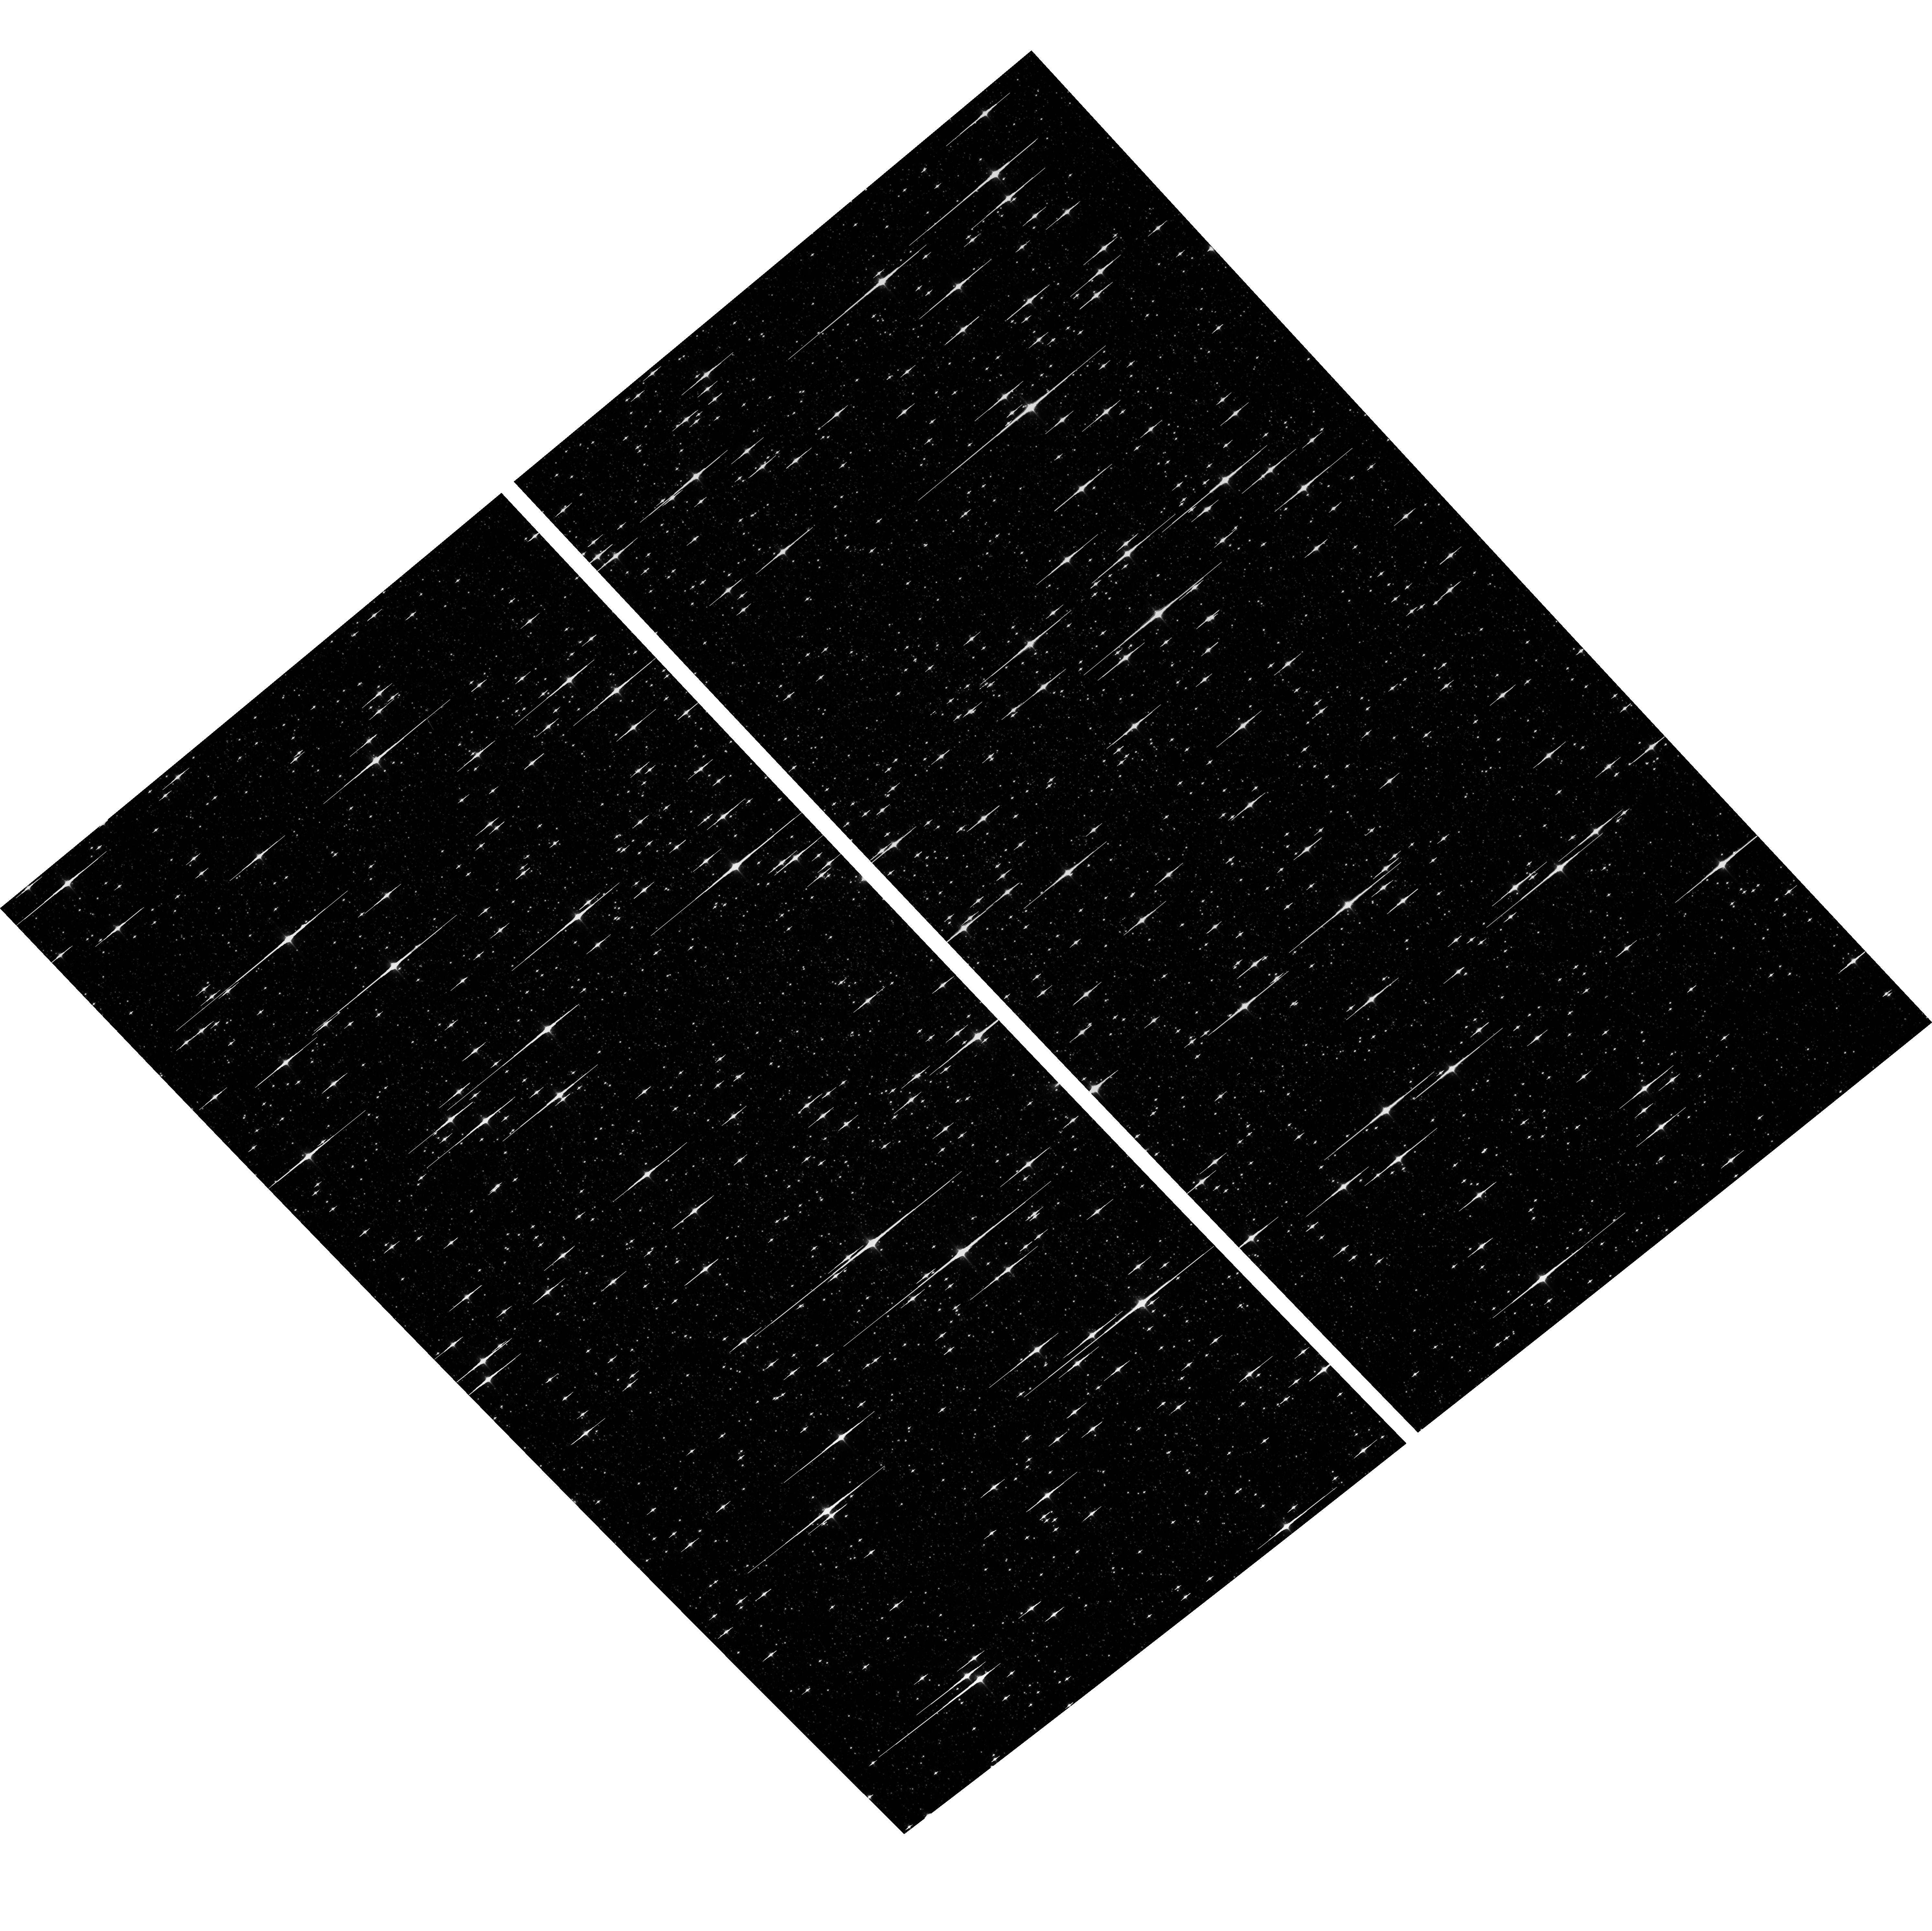
Target: NGC5139-WFC
Instrument: ACS/WFC
Filter: F850LP
Exposure: 6 min
Observation ID: hst_16384_05_acs_wfc_f850lp_jee305

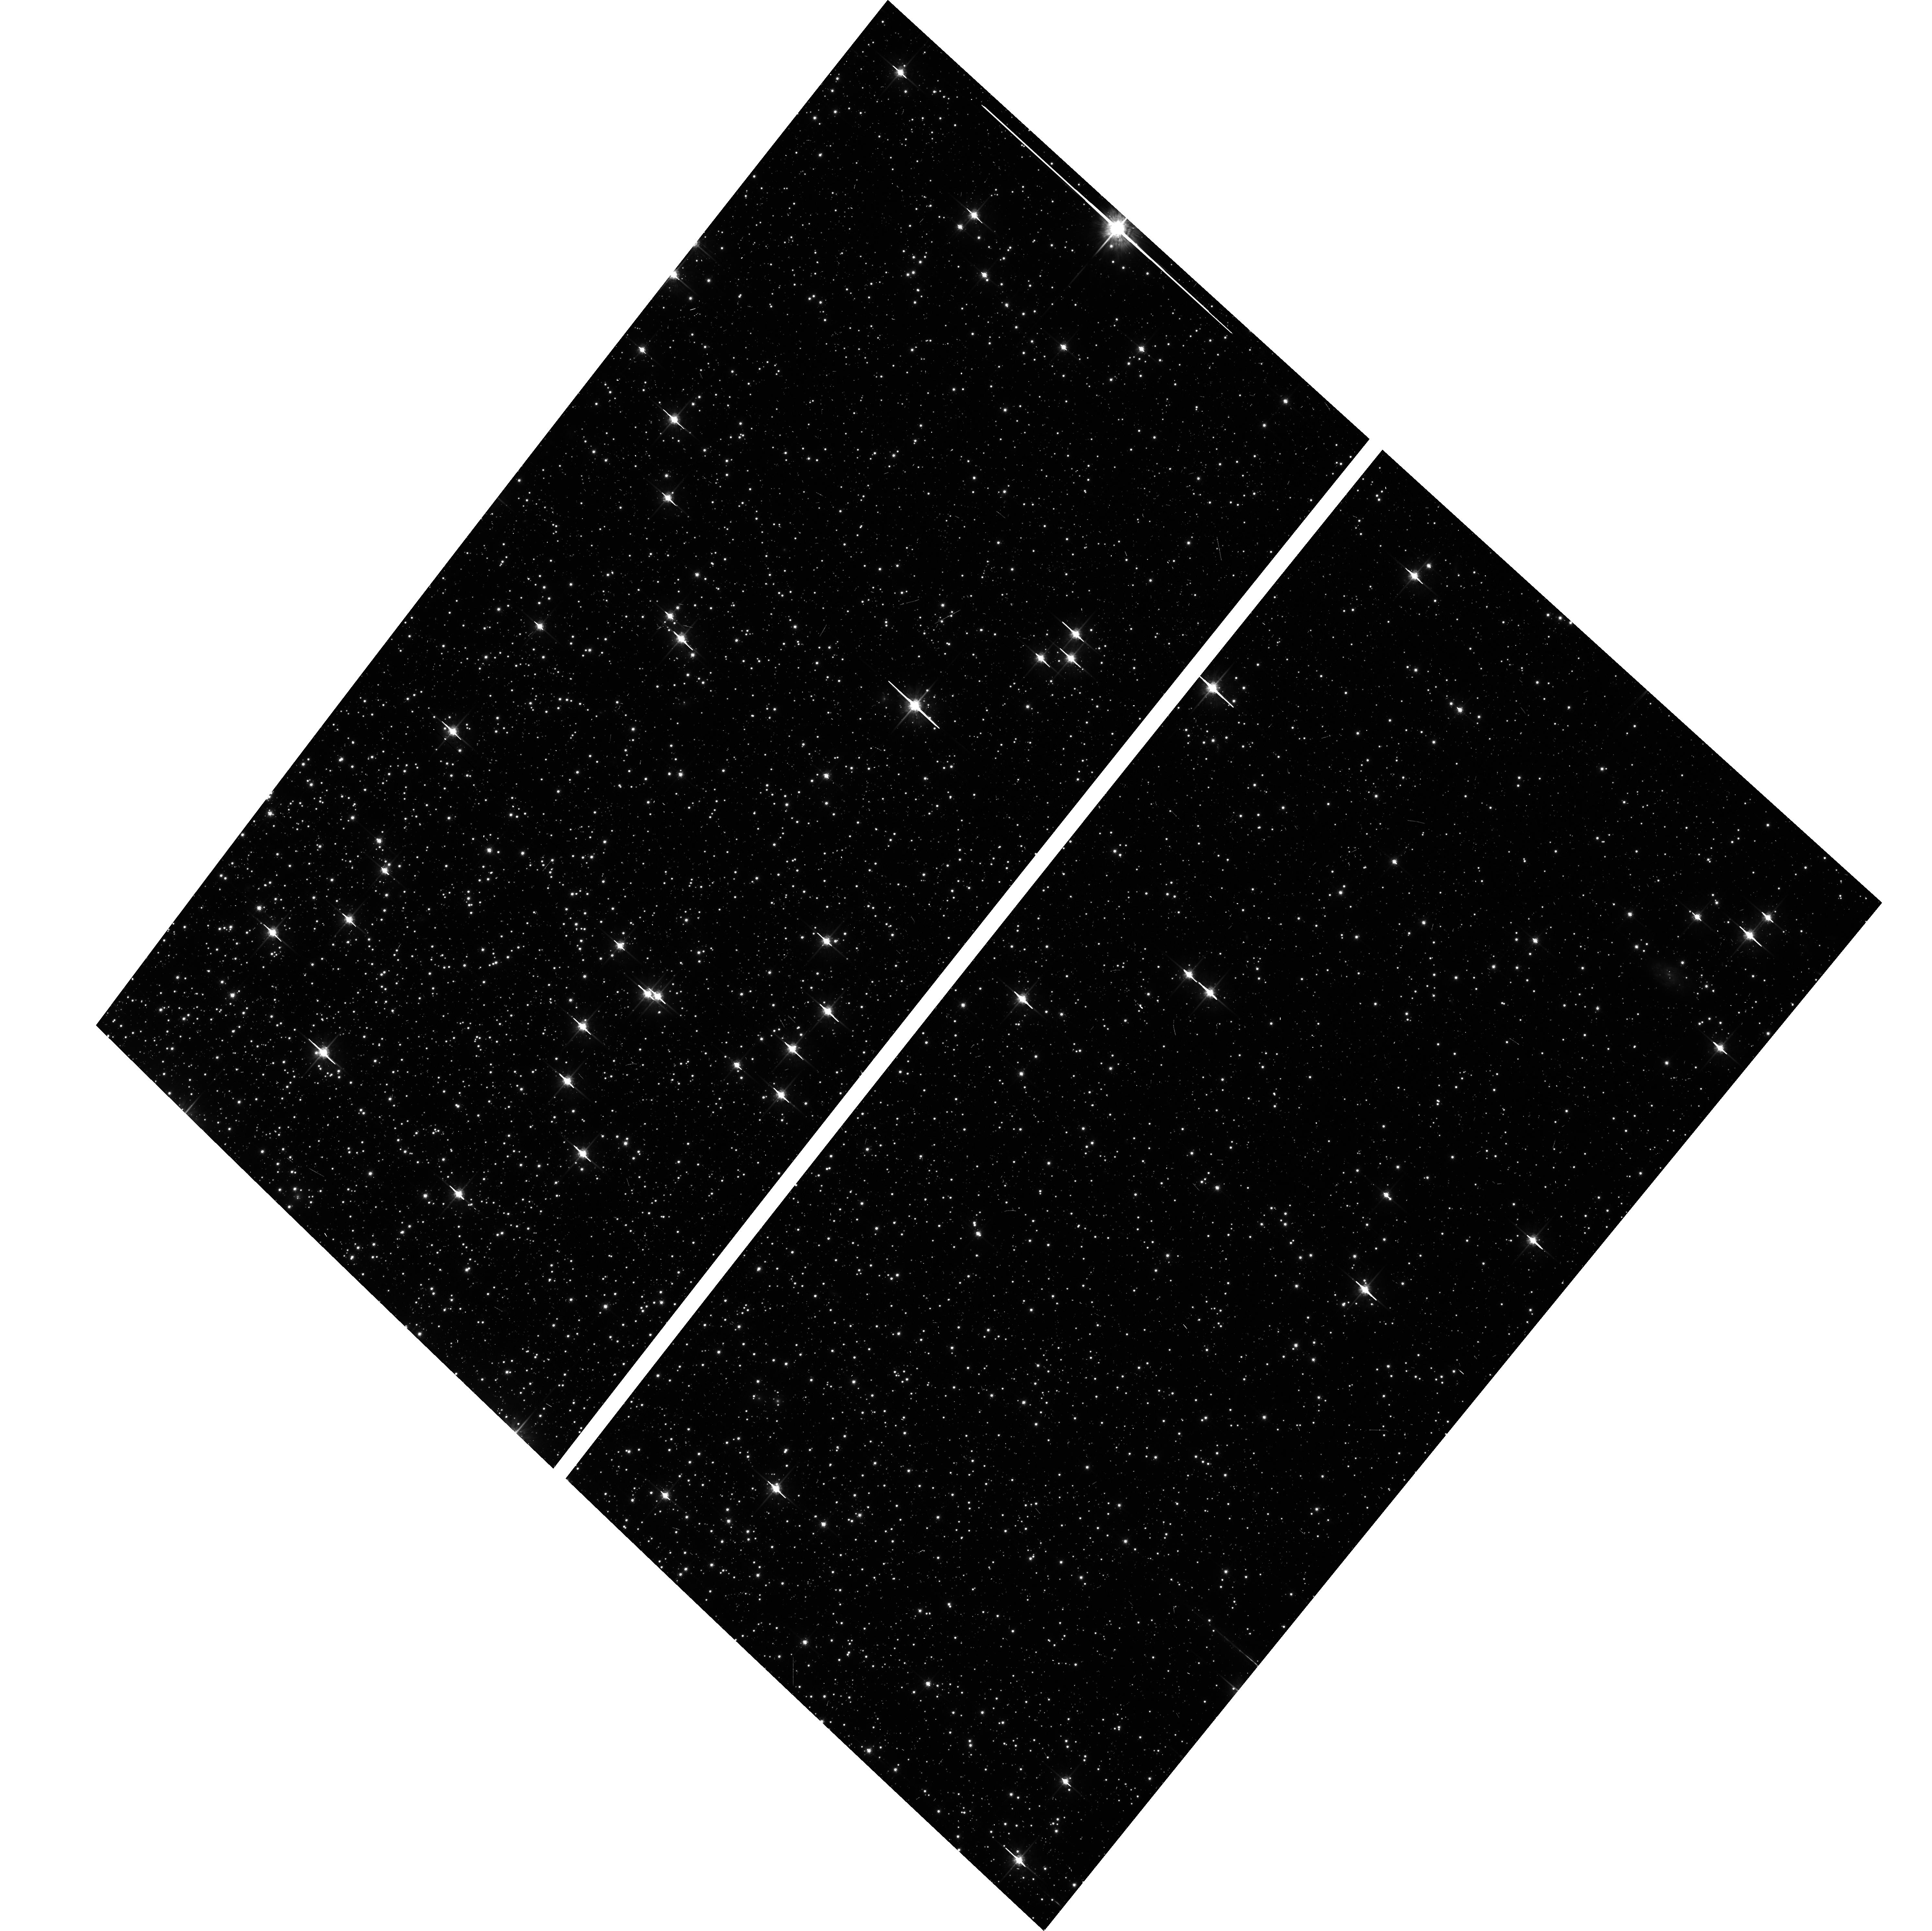
Target: NGC104-WFC
Instrument: ACS/WFC
Filter: F775W
Exposure: 6 min
Observation ID: hst_16384_01_acs_wfc_f775w_jee301

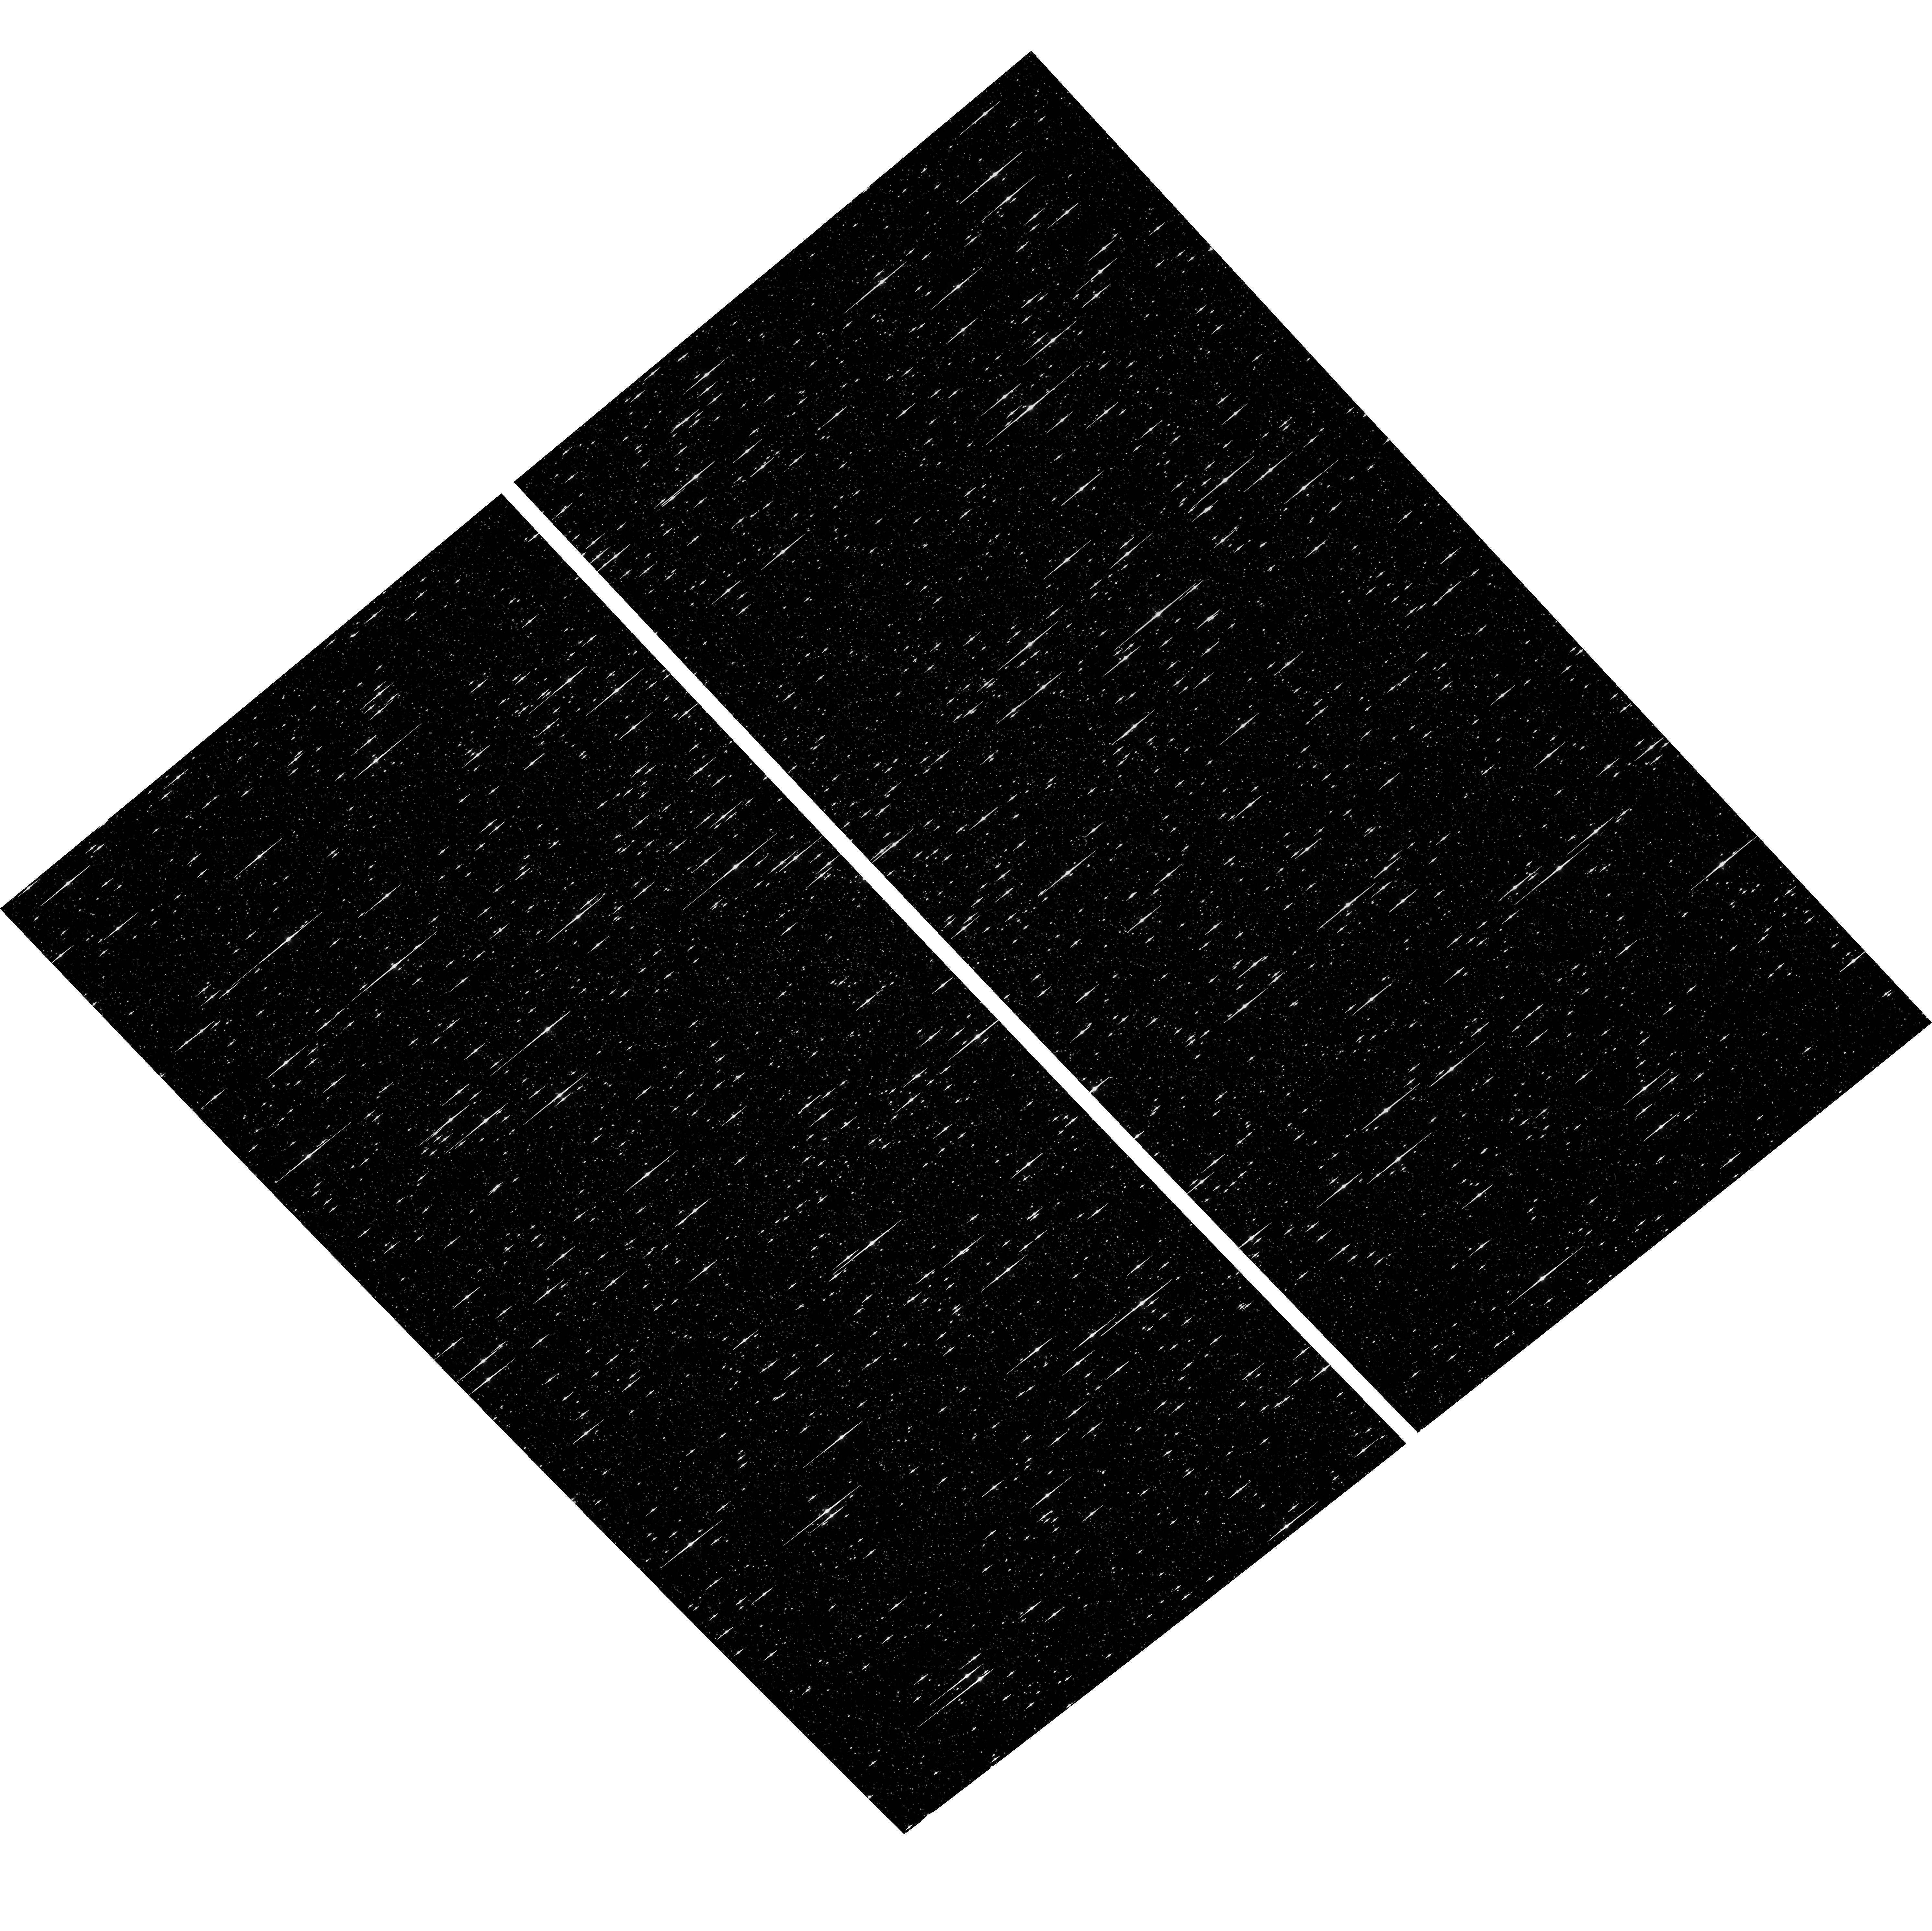
Target: NGC5139-WFC
Instrument: ACS/WFC
Filter: F475W
Exposure: 6 min
Observation ID: hst_16384_05_acs_wfc_f475w_jee305

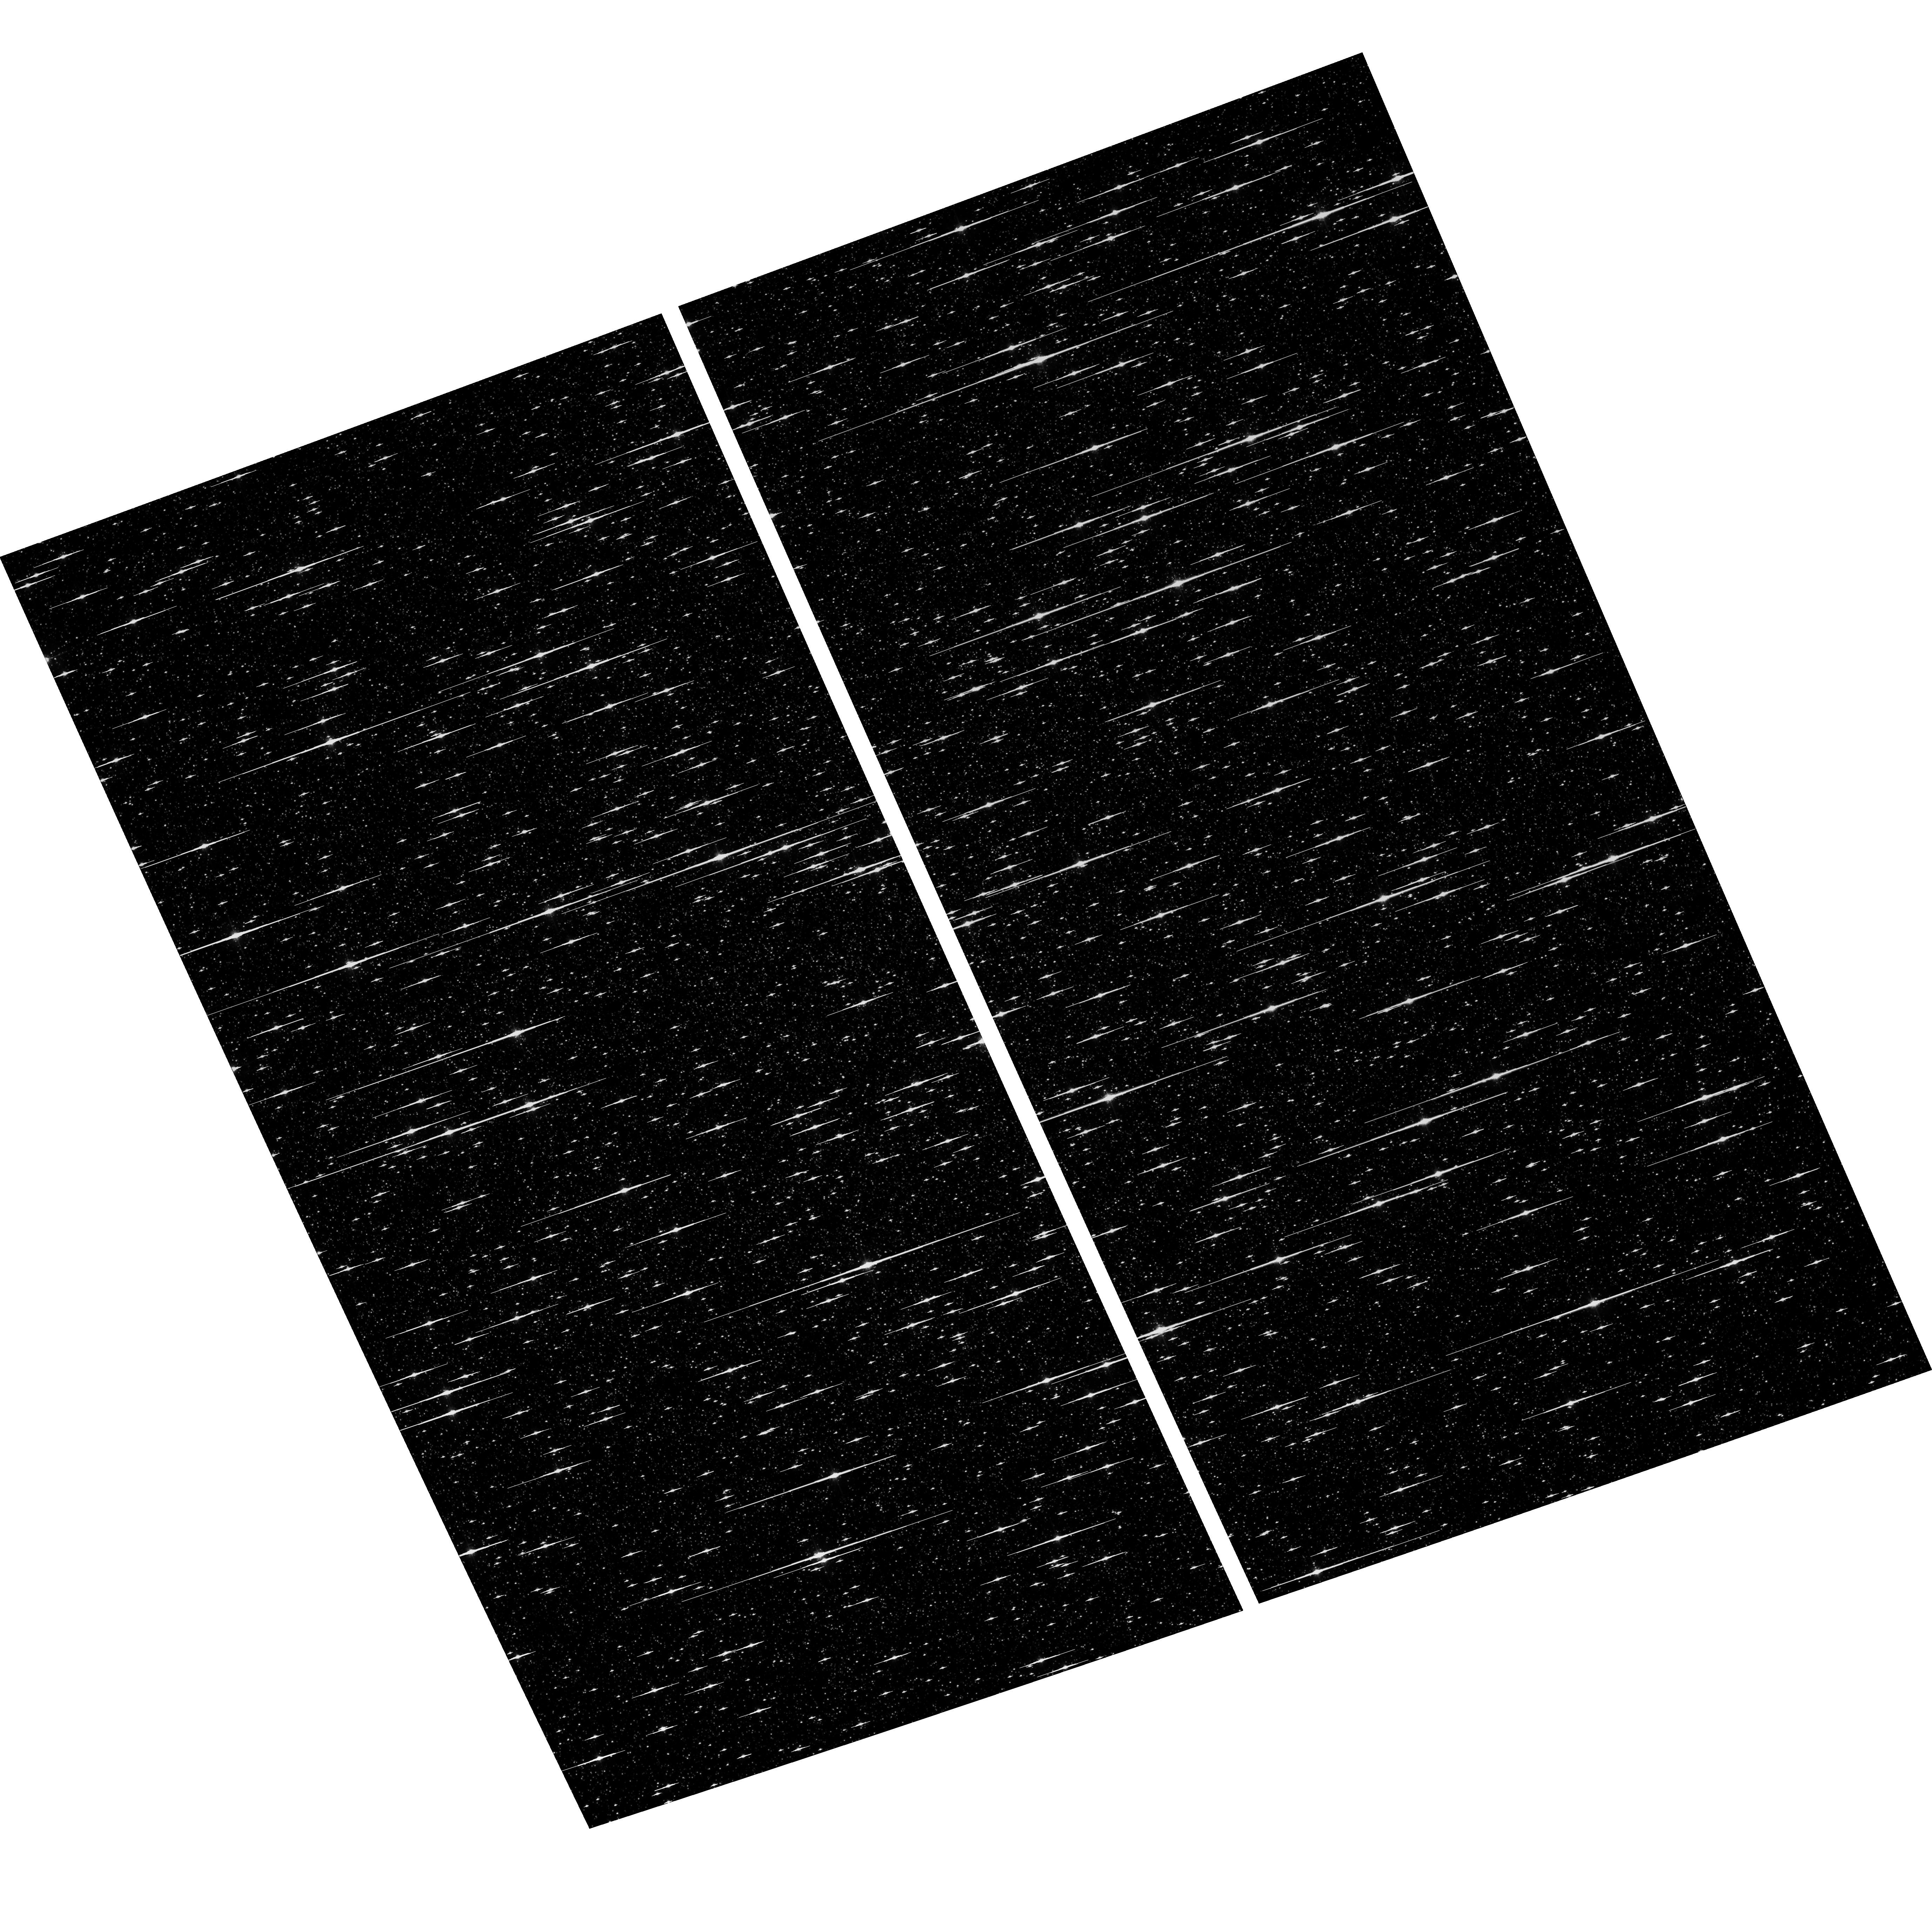
Target: NGC5139-WFC
Instrument: ACS/WFC
Filter: F625W
Exposure: 6 min
Observation ID: hst_16384_04_acs_wfc_f625w_jee304

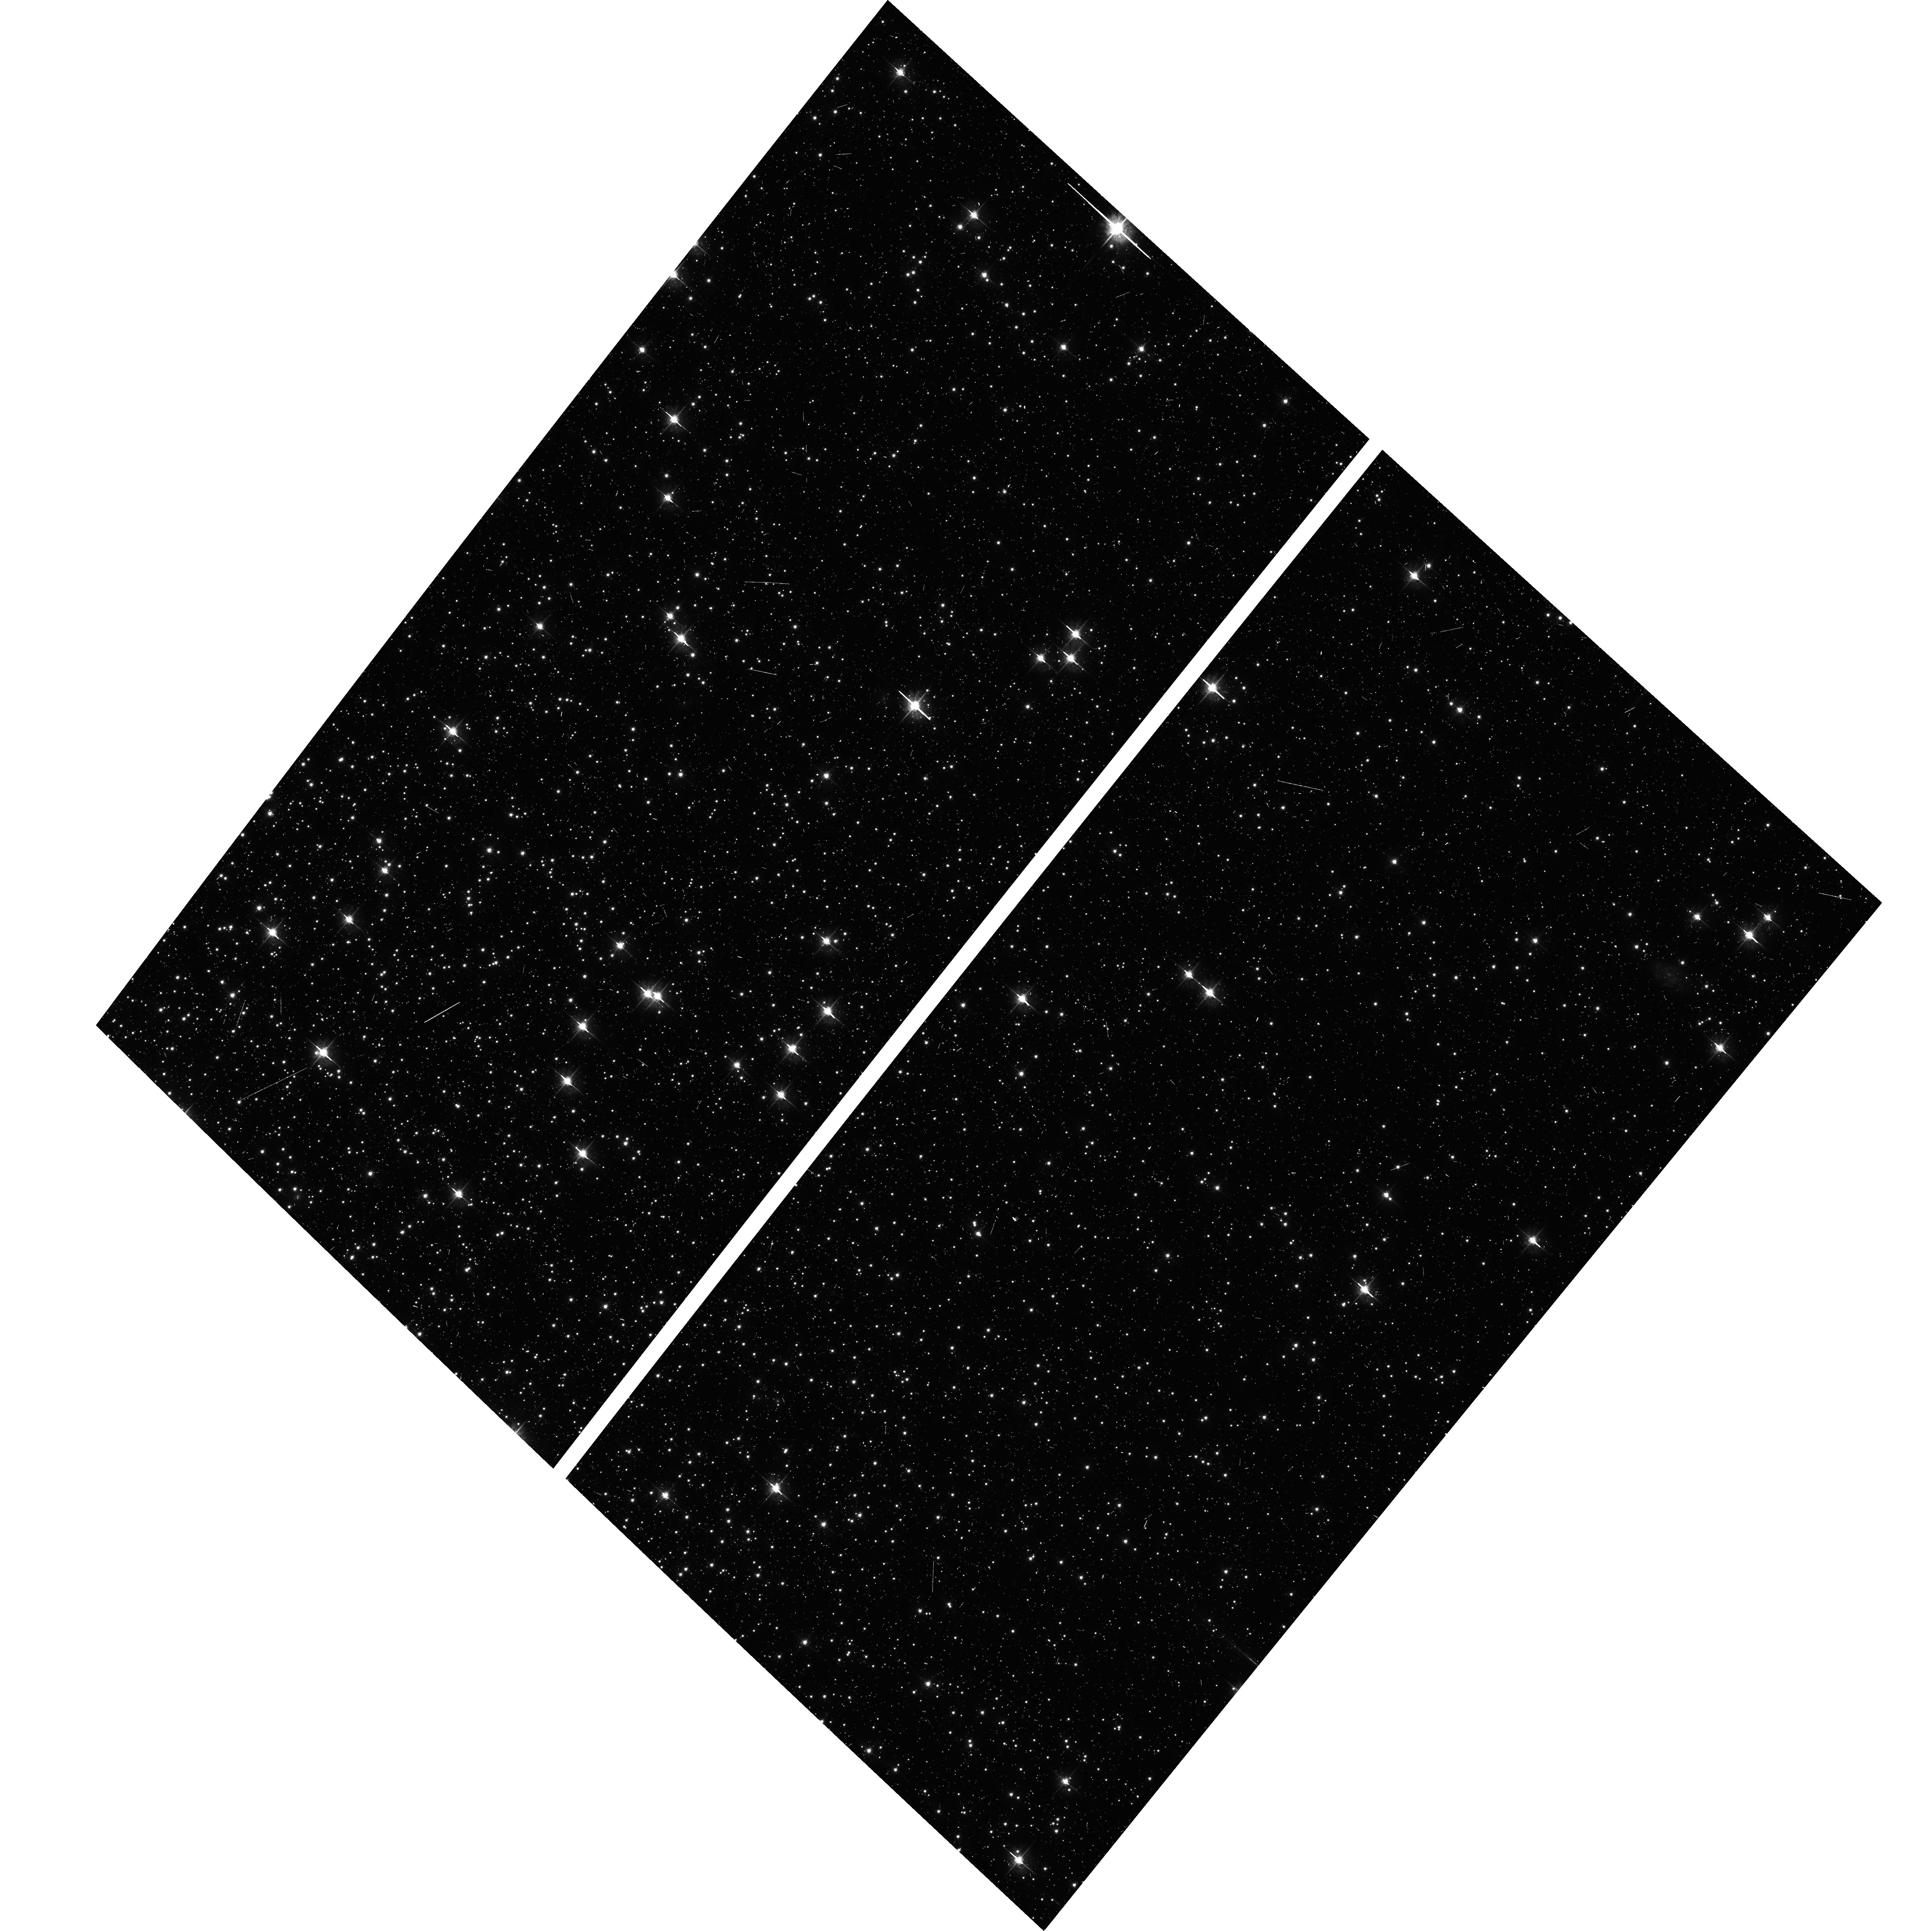
Target: NGC104-WFC
Instrument: ACS/WFC
Filter: F555W
Exposure: 6 min
Observation ID: hst_16384_01_acs_wfc_f555w_jee301

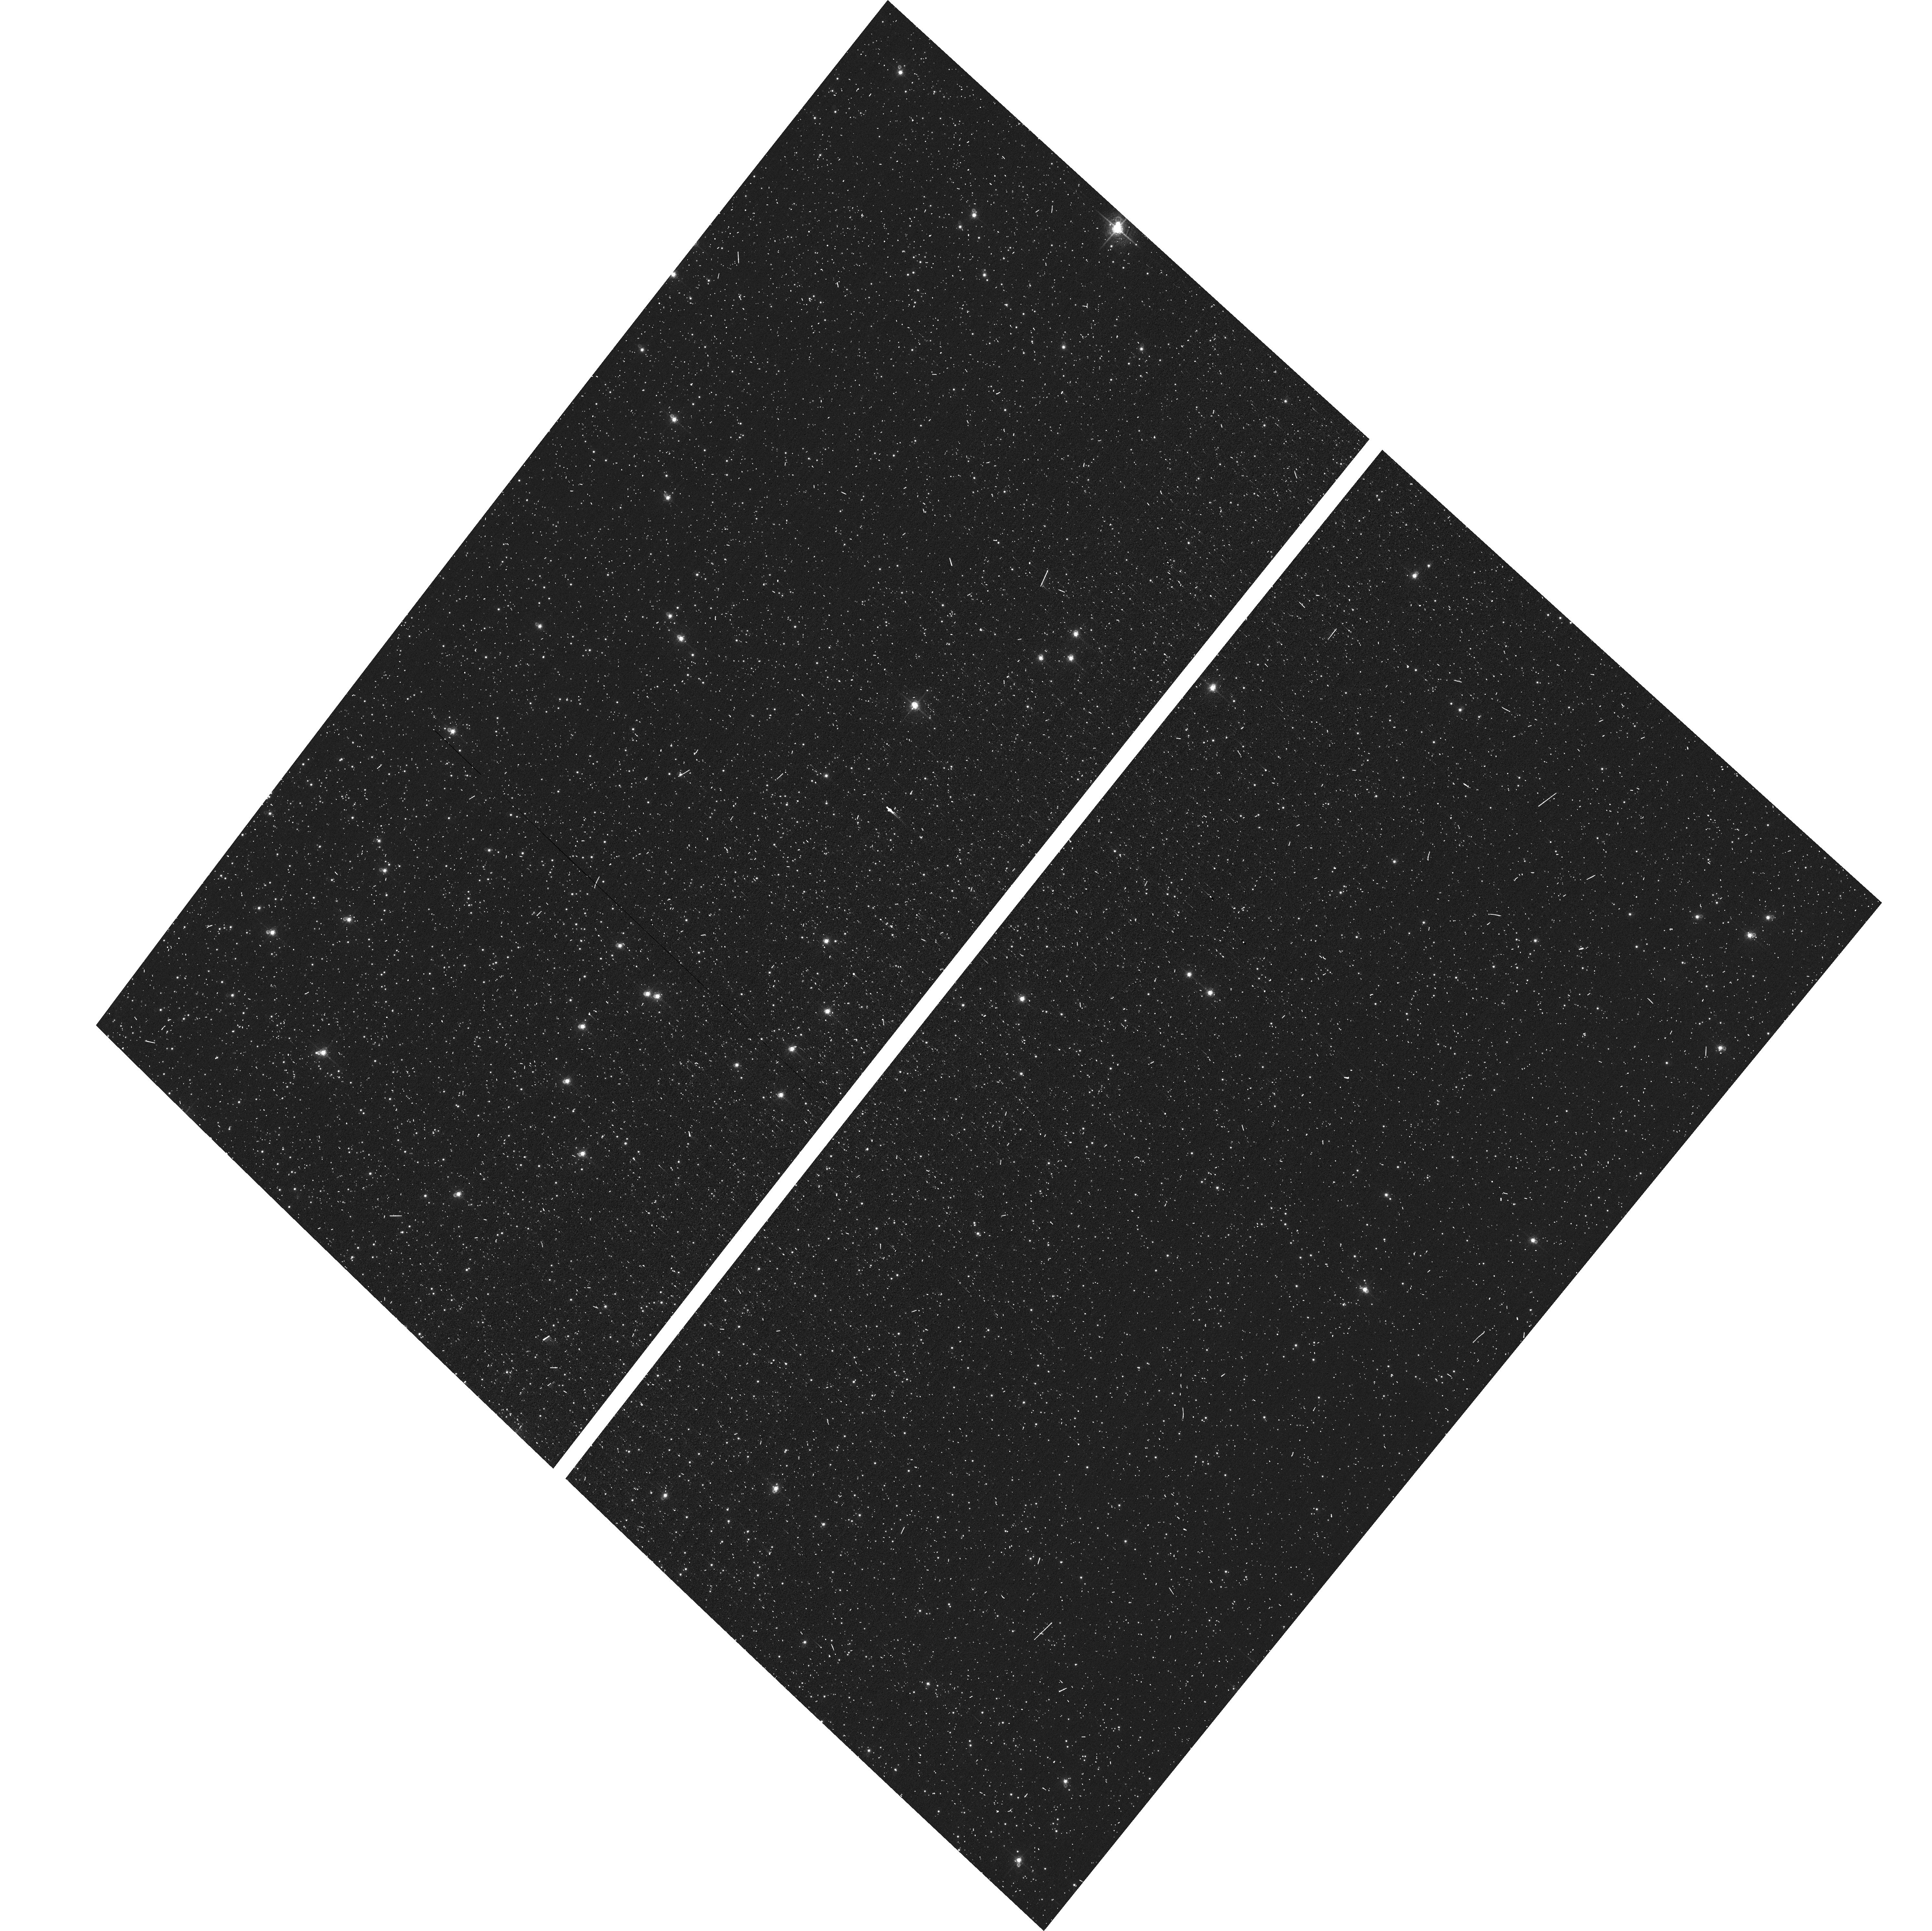
Target: NGC104-WFC
Instrument: ACS/WFC
Filter: F660N
Exposure: 6 min
Observation ID: hst_16384_01_acs_wfc_f660n_jee301

ACS CCD Stability Monitor (PI: Cohen, Yotam)

Every year, beginning with the SMOV, ACS/WFC has obtained multiband imaging of a moderately crowded stellar field in the globular cluster 47 Tuc (about 6' west of the core). Measured stellar positions and magnitudes are used to monitor local- and large-scale variations in the plate scale and the sensitivity of the detectors. Single exposures in each WFC subarray mode (512, 1K, 2K) allow us to verify that photometry obtained in full-frame and in subarray modes are repeatable to better than 1%. These observations will help validate and monitor the Cycle 24 redefined ACS subarray readouts, which now include all pixel columns for consistent timings. Although the new 512, 1K, and 2K subarrays are defined for all 4 readout amplifiers, the B amplifier subarrays are the current default for subarray requests, and the default for the WFC polarizers. This program will obtain only B-amplifier subarray exposures. Cycle 28 will be the second year of consecutive observations of Omega Centauri globular cluster with standard ACS/WFC filters (in the same way as 47 Tuc). This cluster is a WFC3/UVIS calibration target. These ACS observations will be used for comparison of L-flat and filter-dependent distortion for ACS/WFC and WFC3/UVIS.